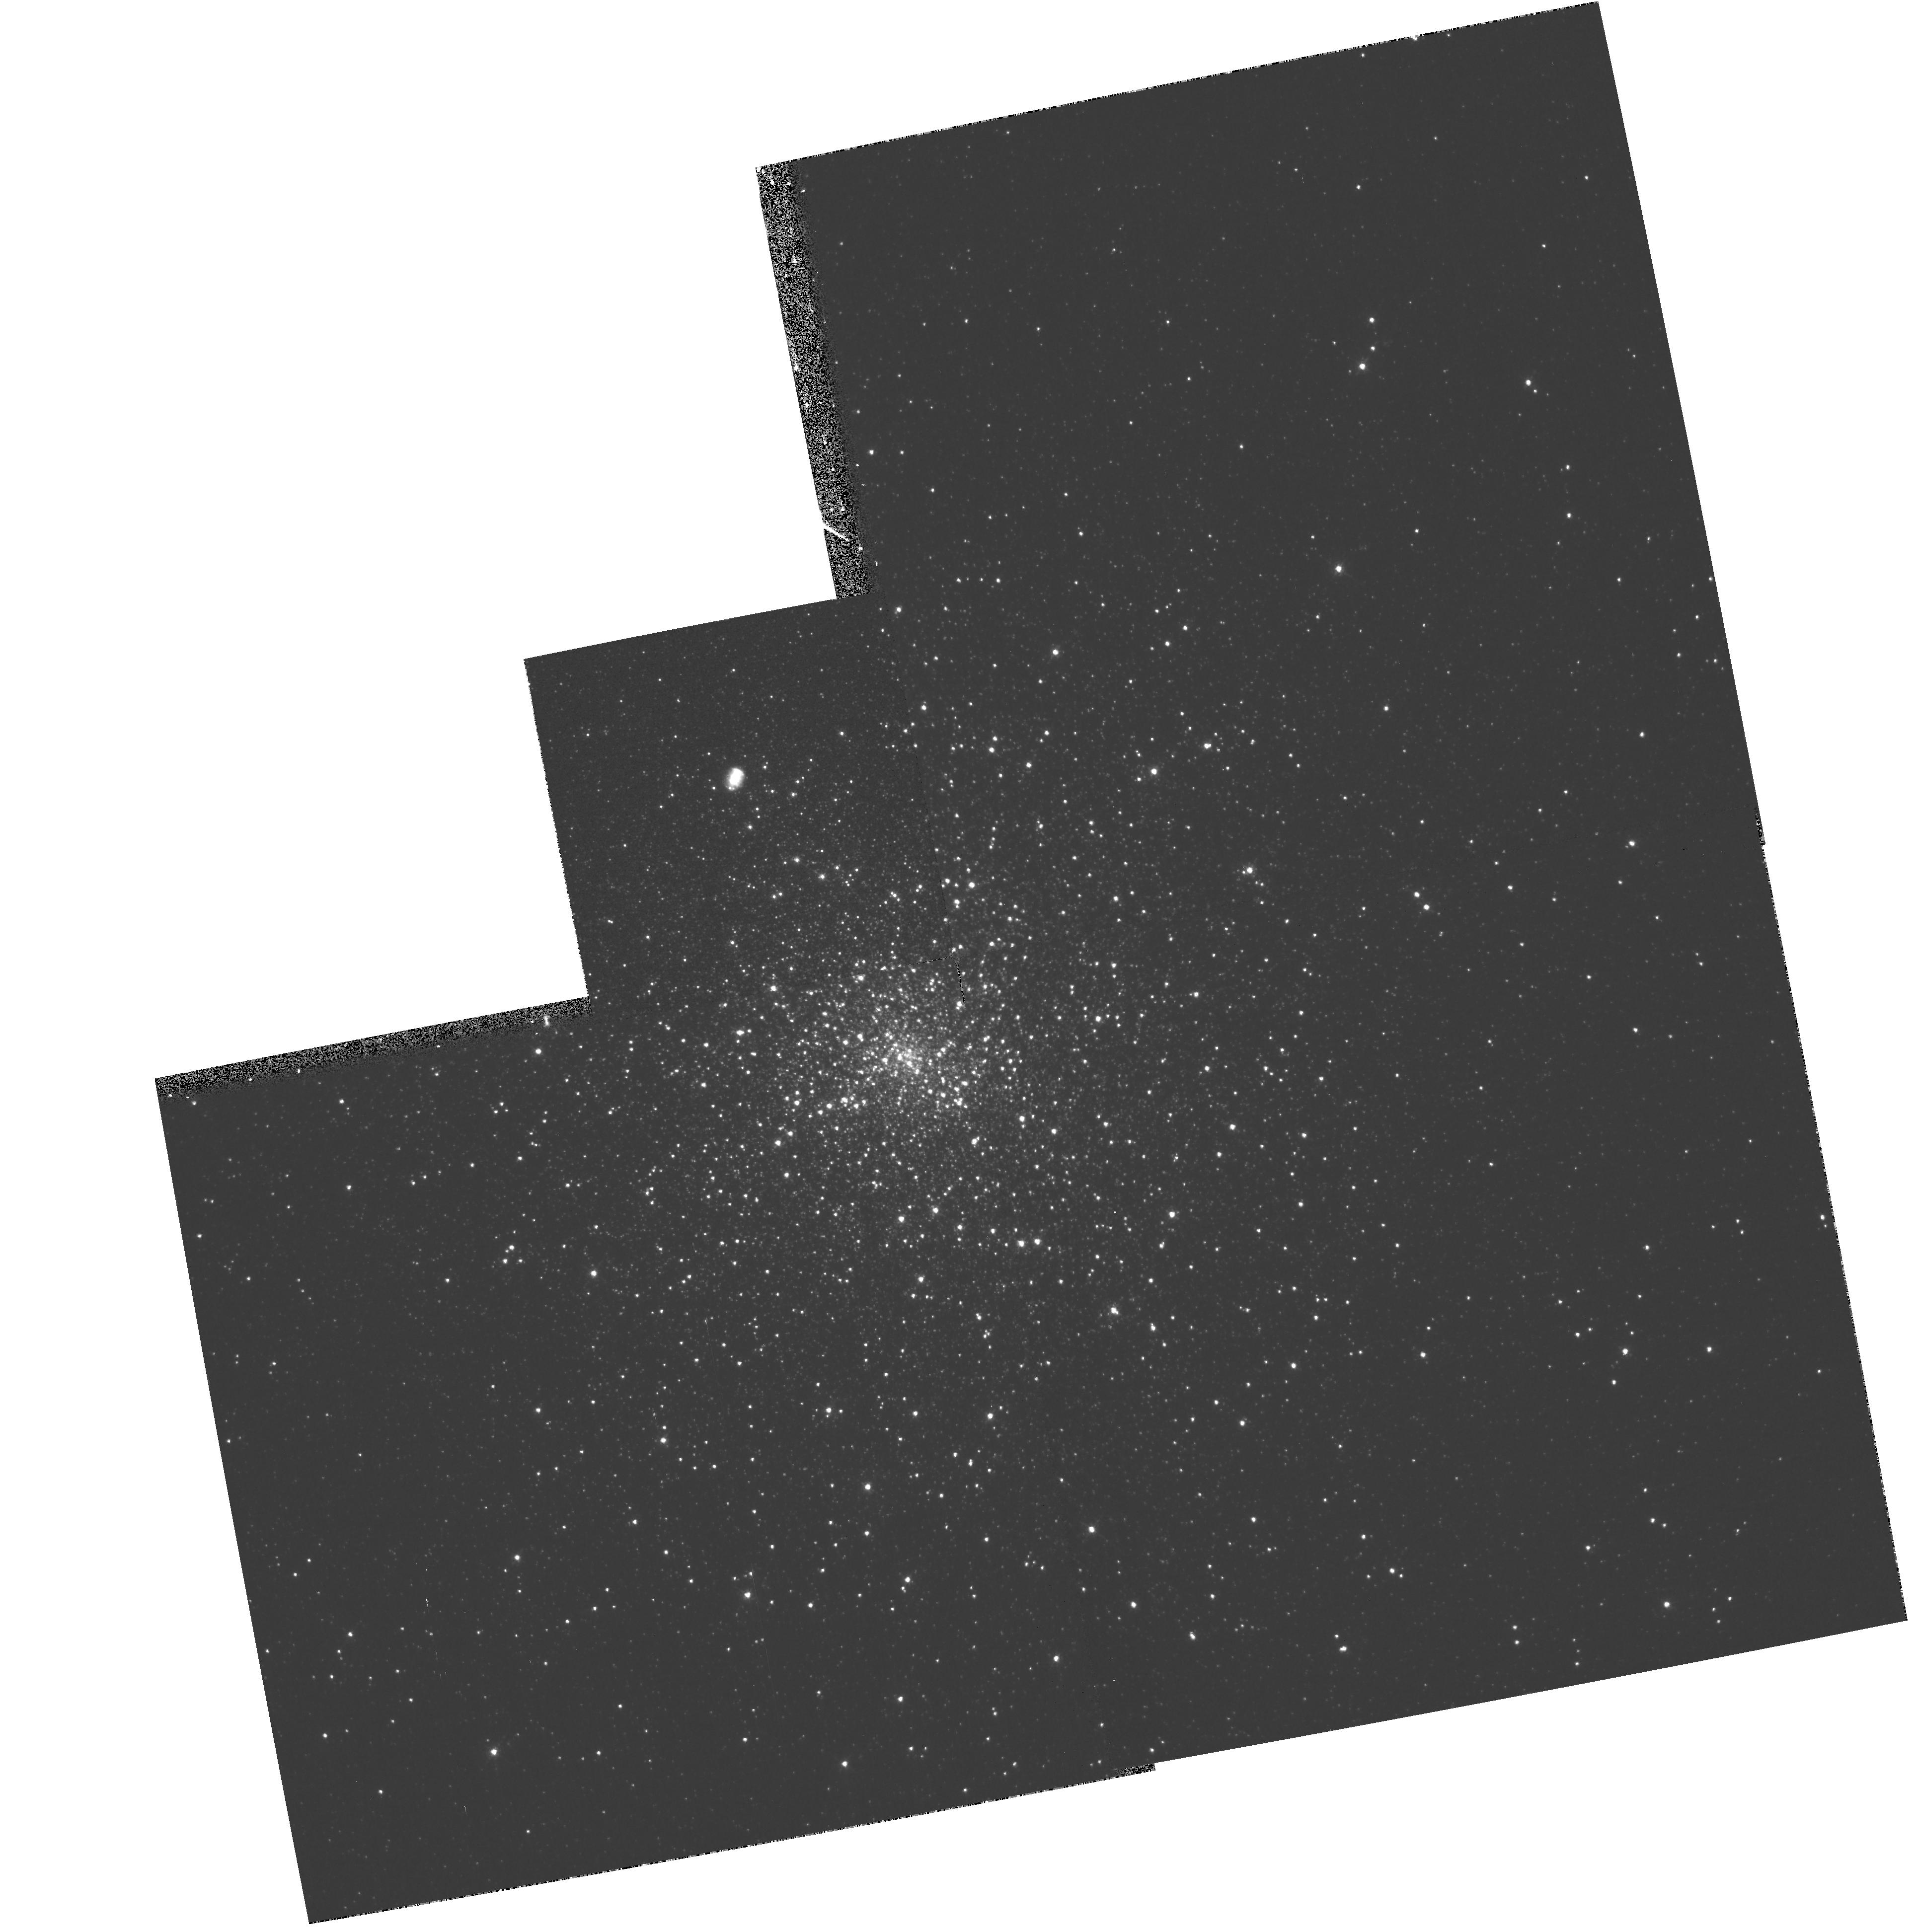
Target: K648. Instrument: WFPC2/PC. Filter: F502N. Exposure: 13 min. Observation ID: hst_6751_01_wfpc2_pc_f502n_u51f01

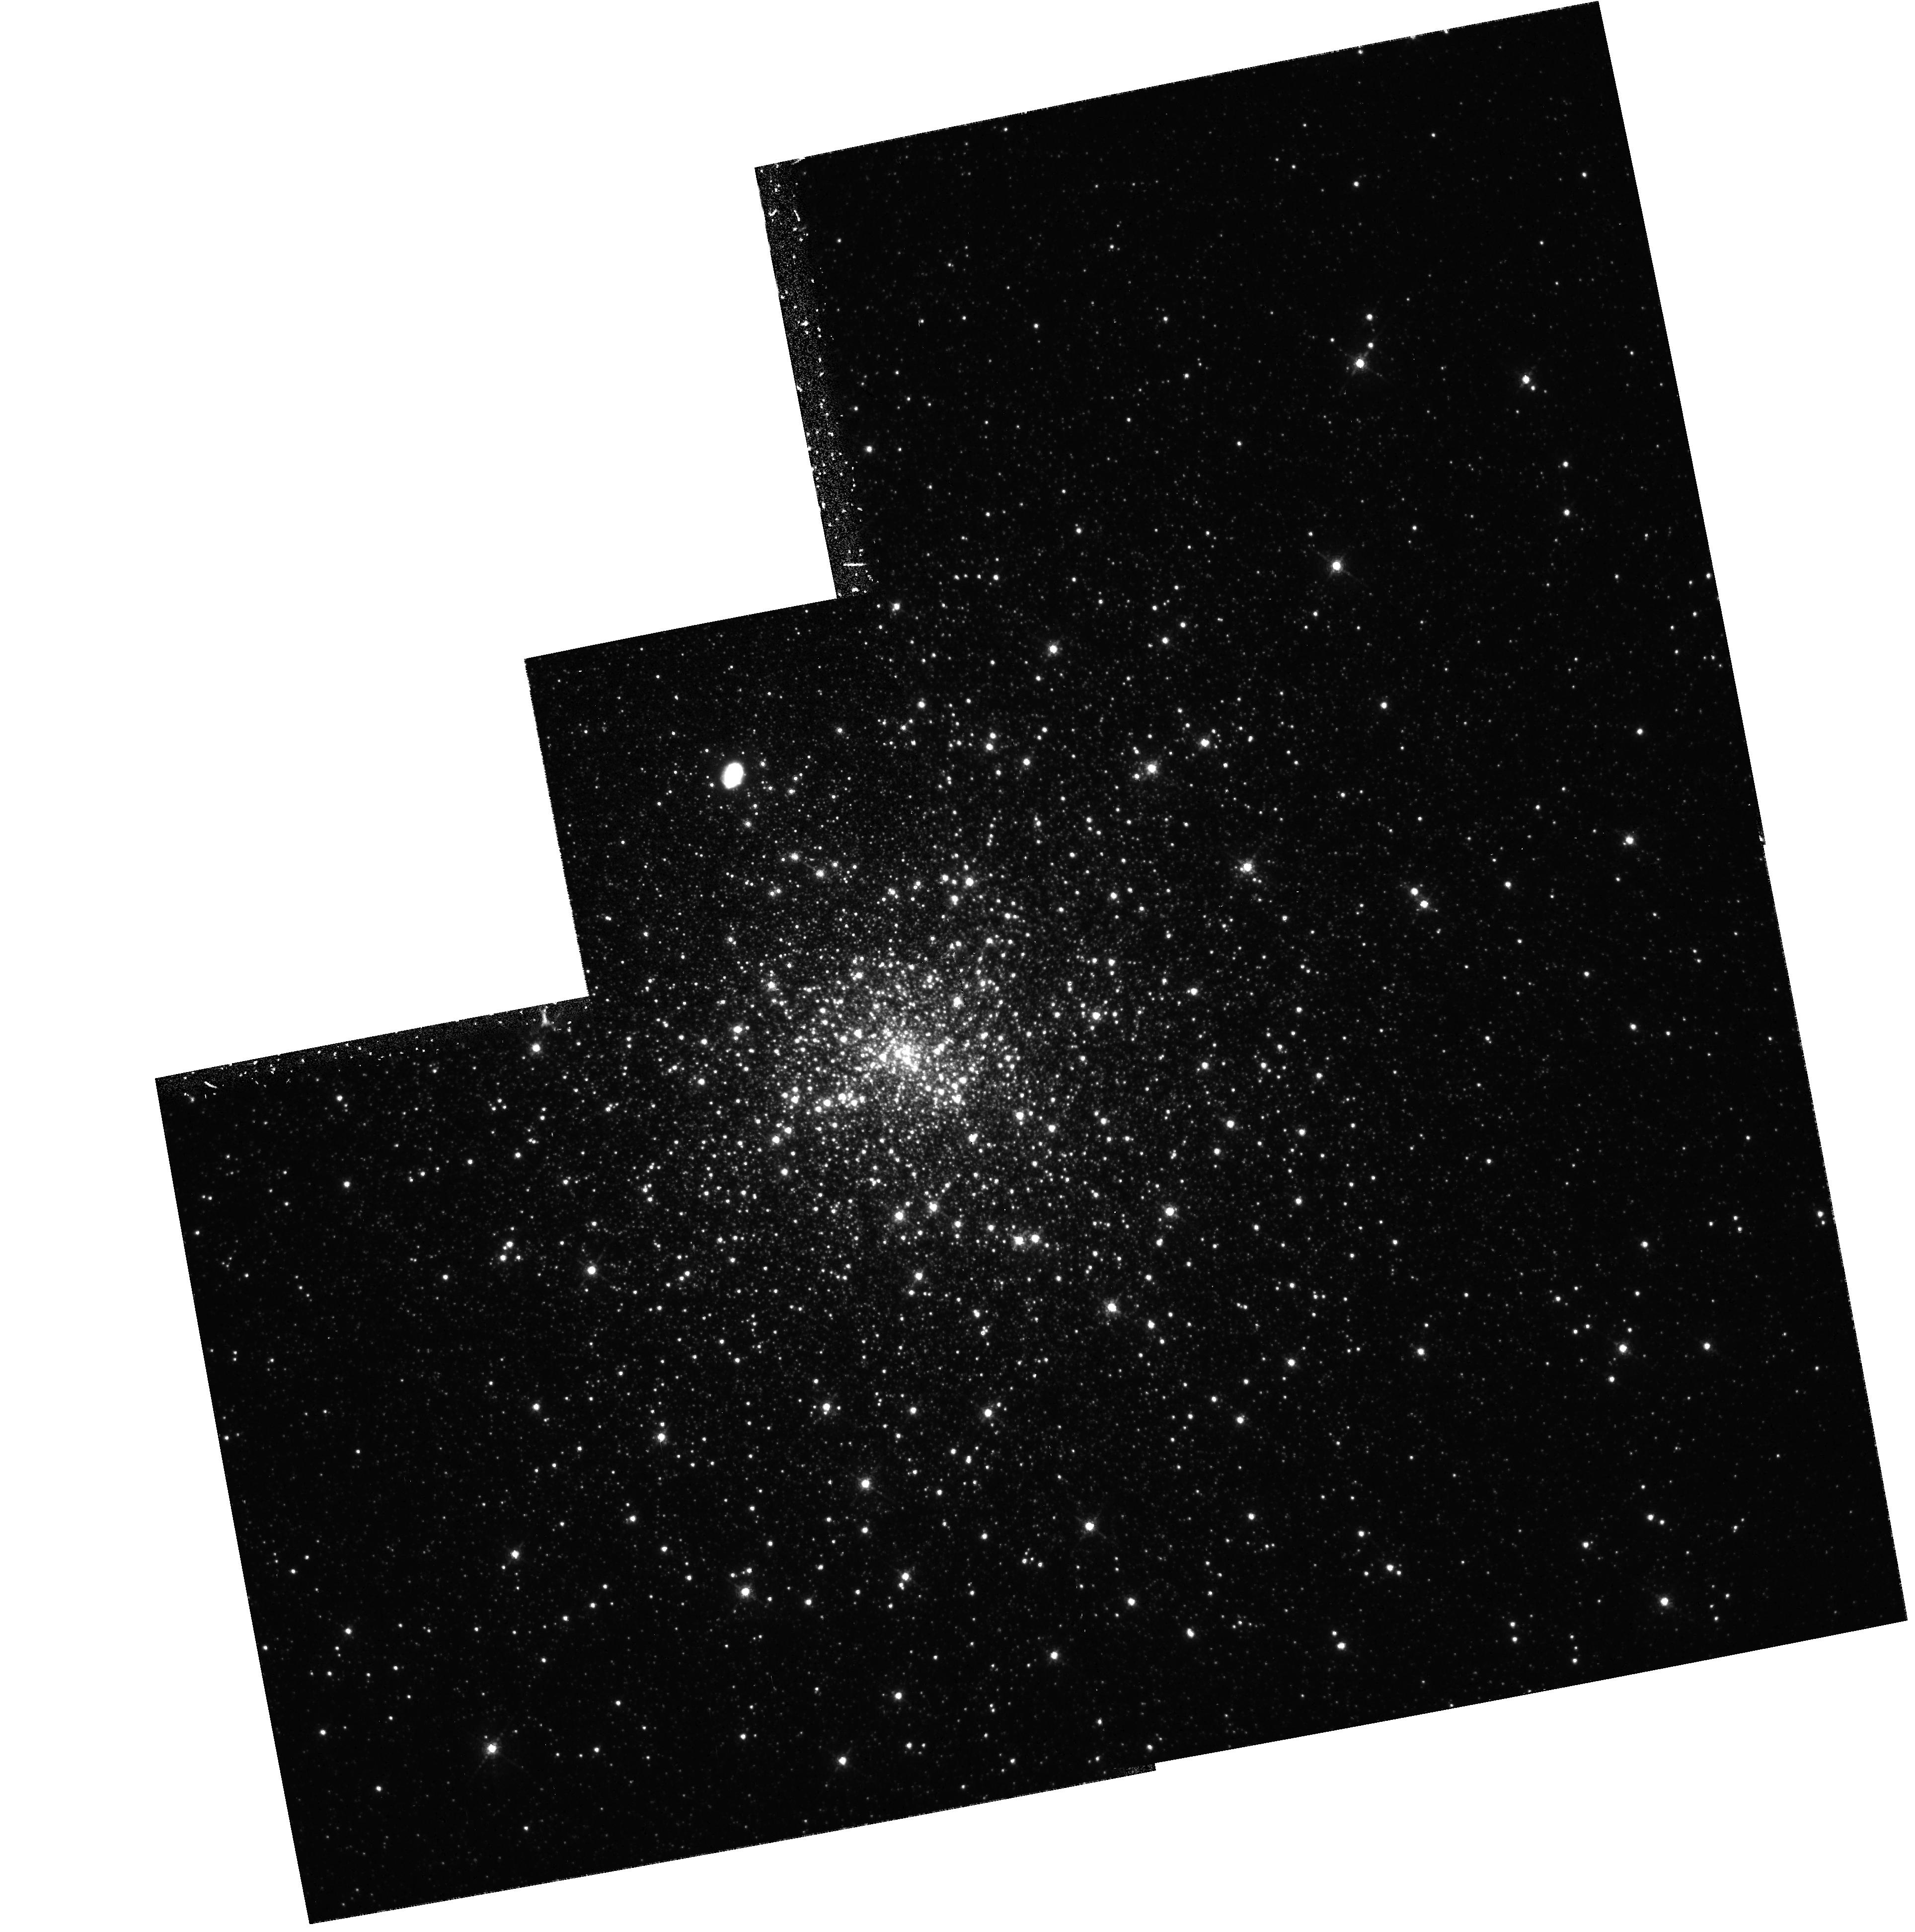
Target: K648. Instrument: WFPC2/PC. Filter: F656N. Exposure: 29 min. Observation ID: hst_6751_03_wfpc2_pc_f656n_u51f03

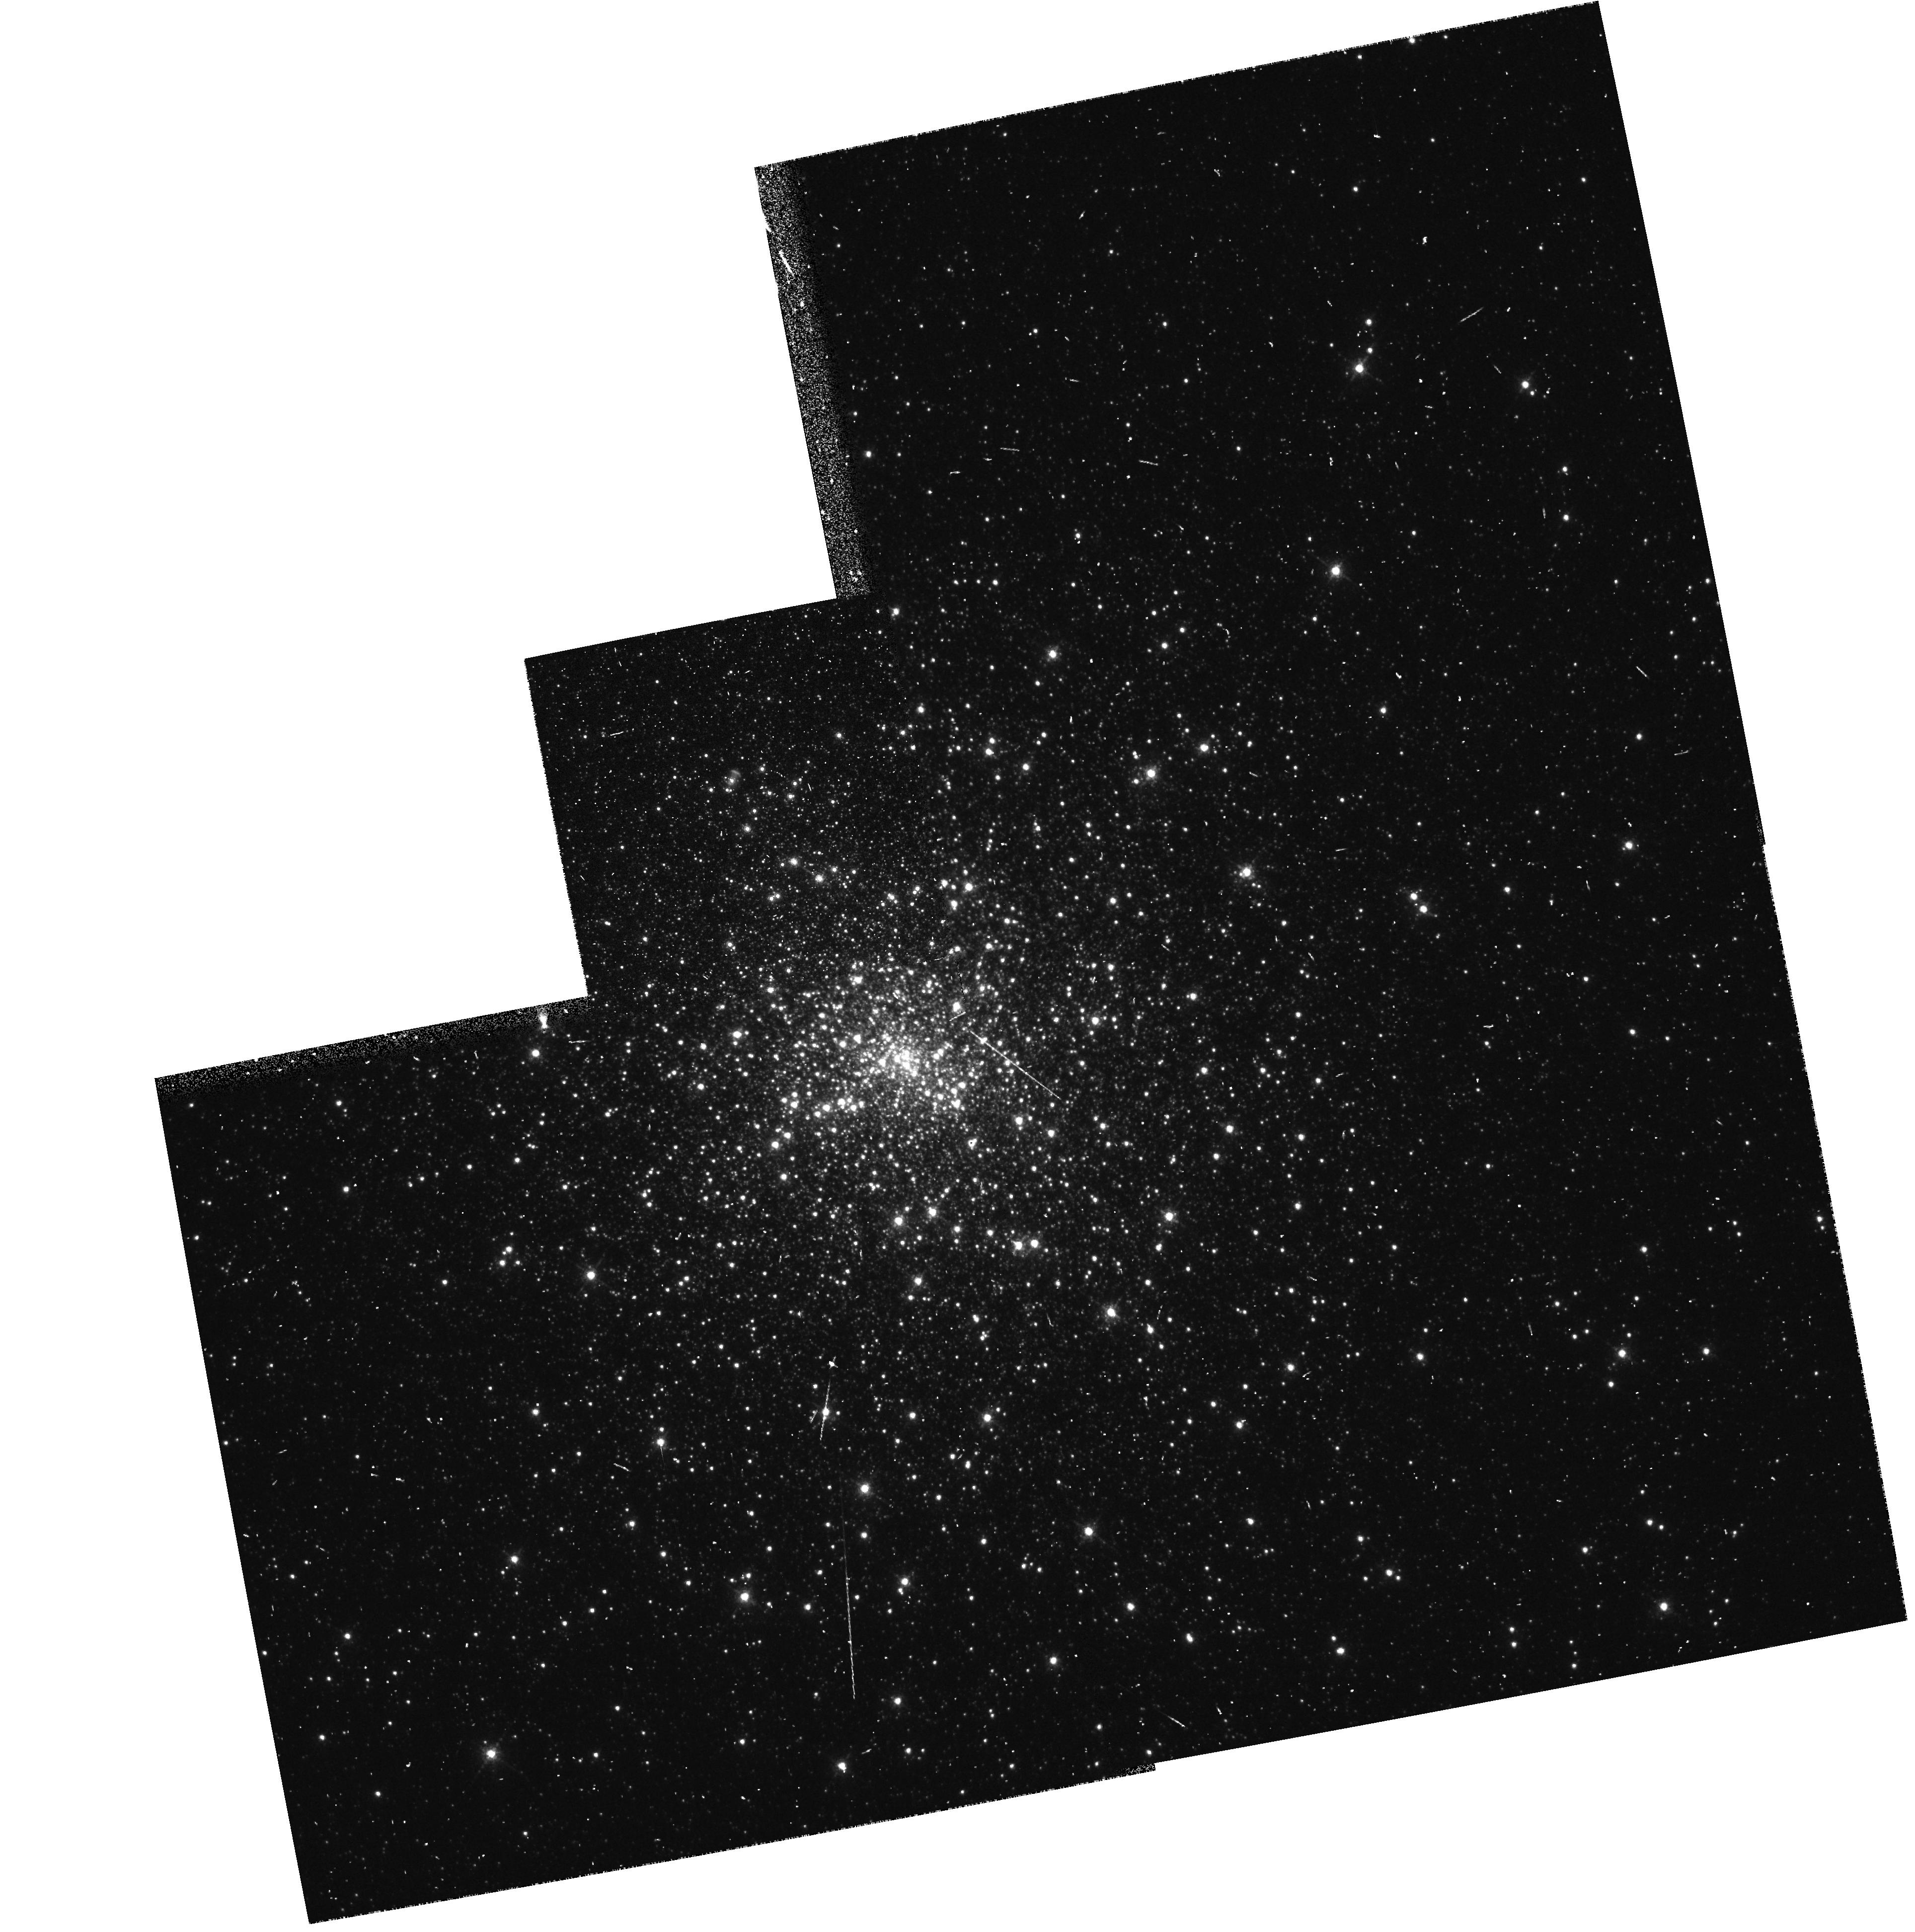
Target: K648. Instrument: WFPC2/PC. Filter: F658N. Exposure: 5 min. Observation ID: hst_6751_07_wfpc2_pc_f658n_u51f07

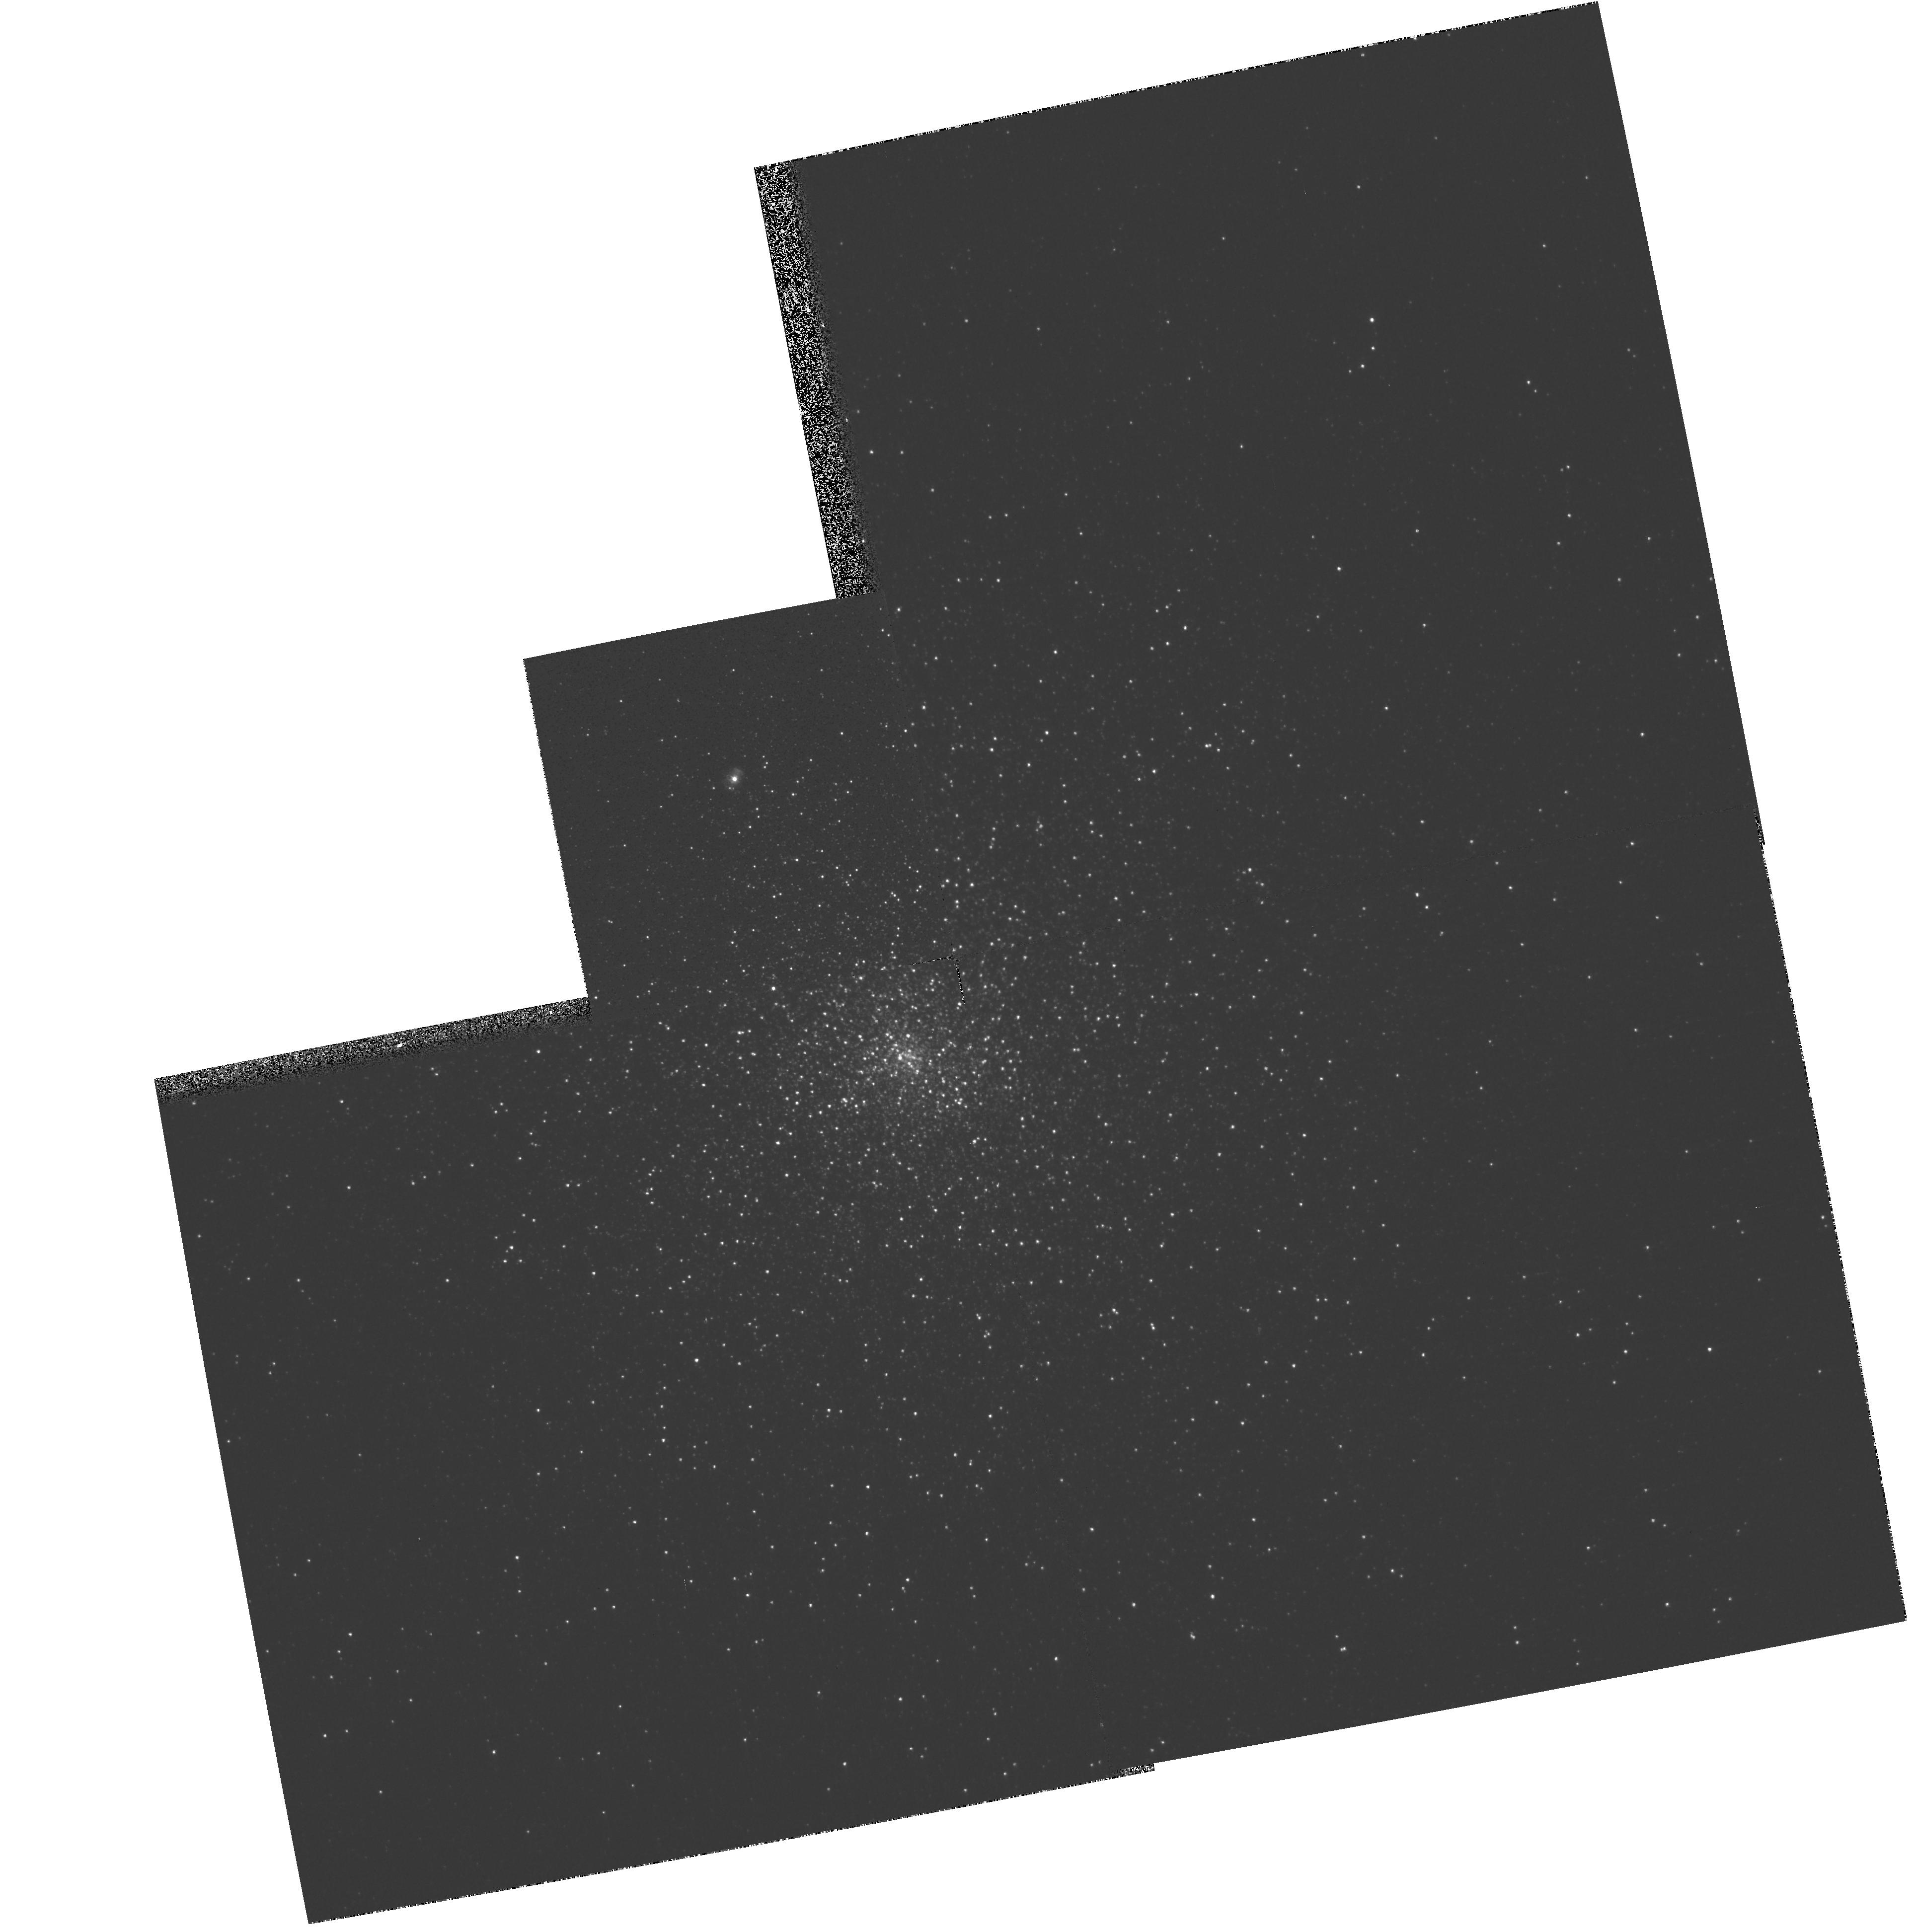
Target: K648. Instrument: WFPC2/PC. Filter: F336W. Exposure: 2 min. Observation ID: hst_6751_01_wfpc2_pc_f336w_u51f01

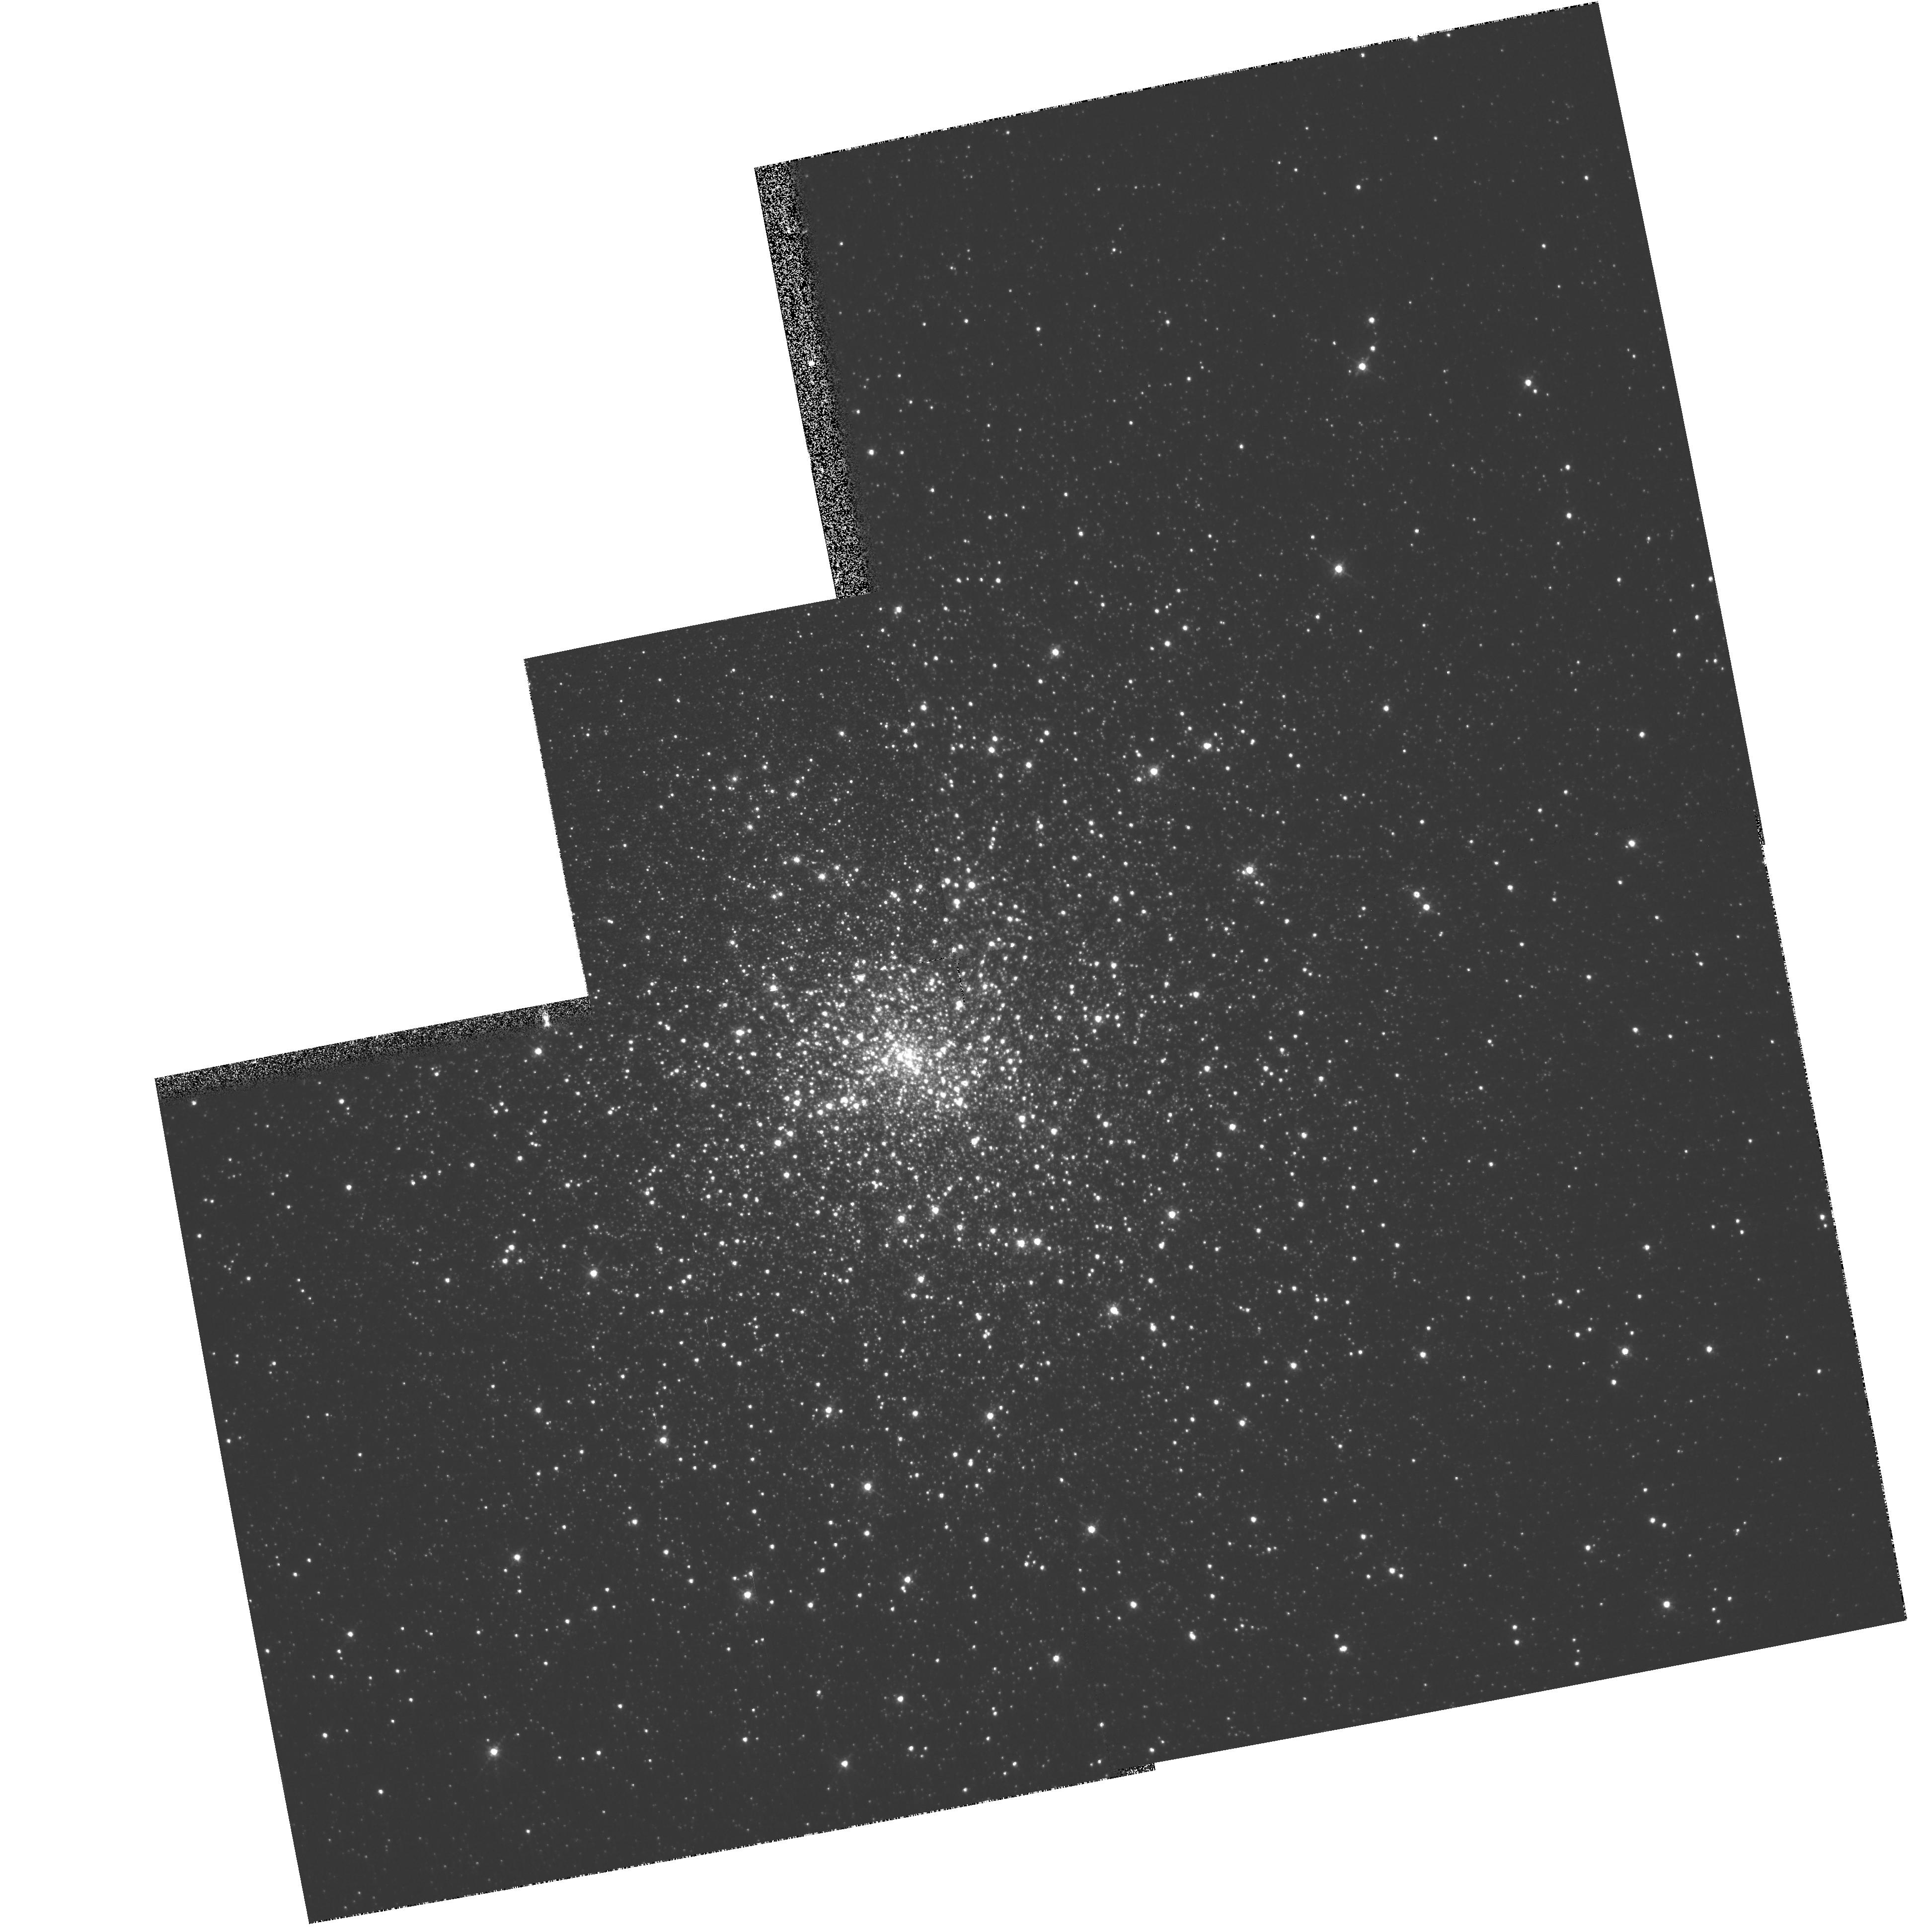
Target: K648. Instrument: WFPC2/PC. Filter: F547M. Exposure: 1 min. Observation ID: hst_6751_01_wfpc2_pc_f547m_u51f01

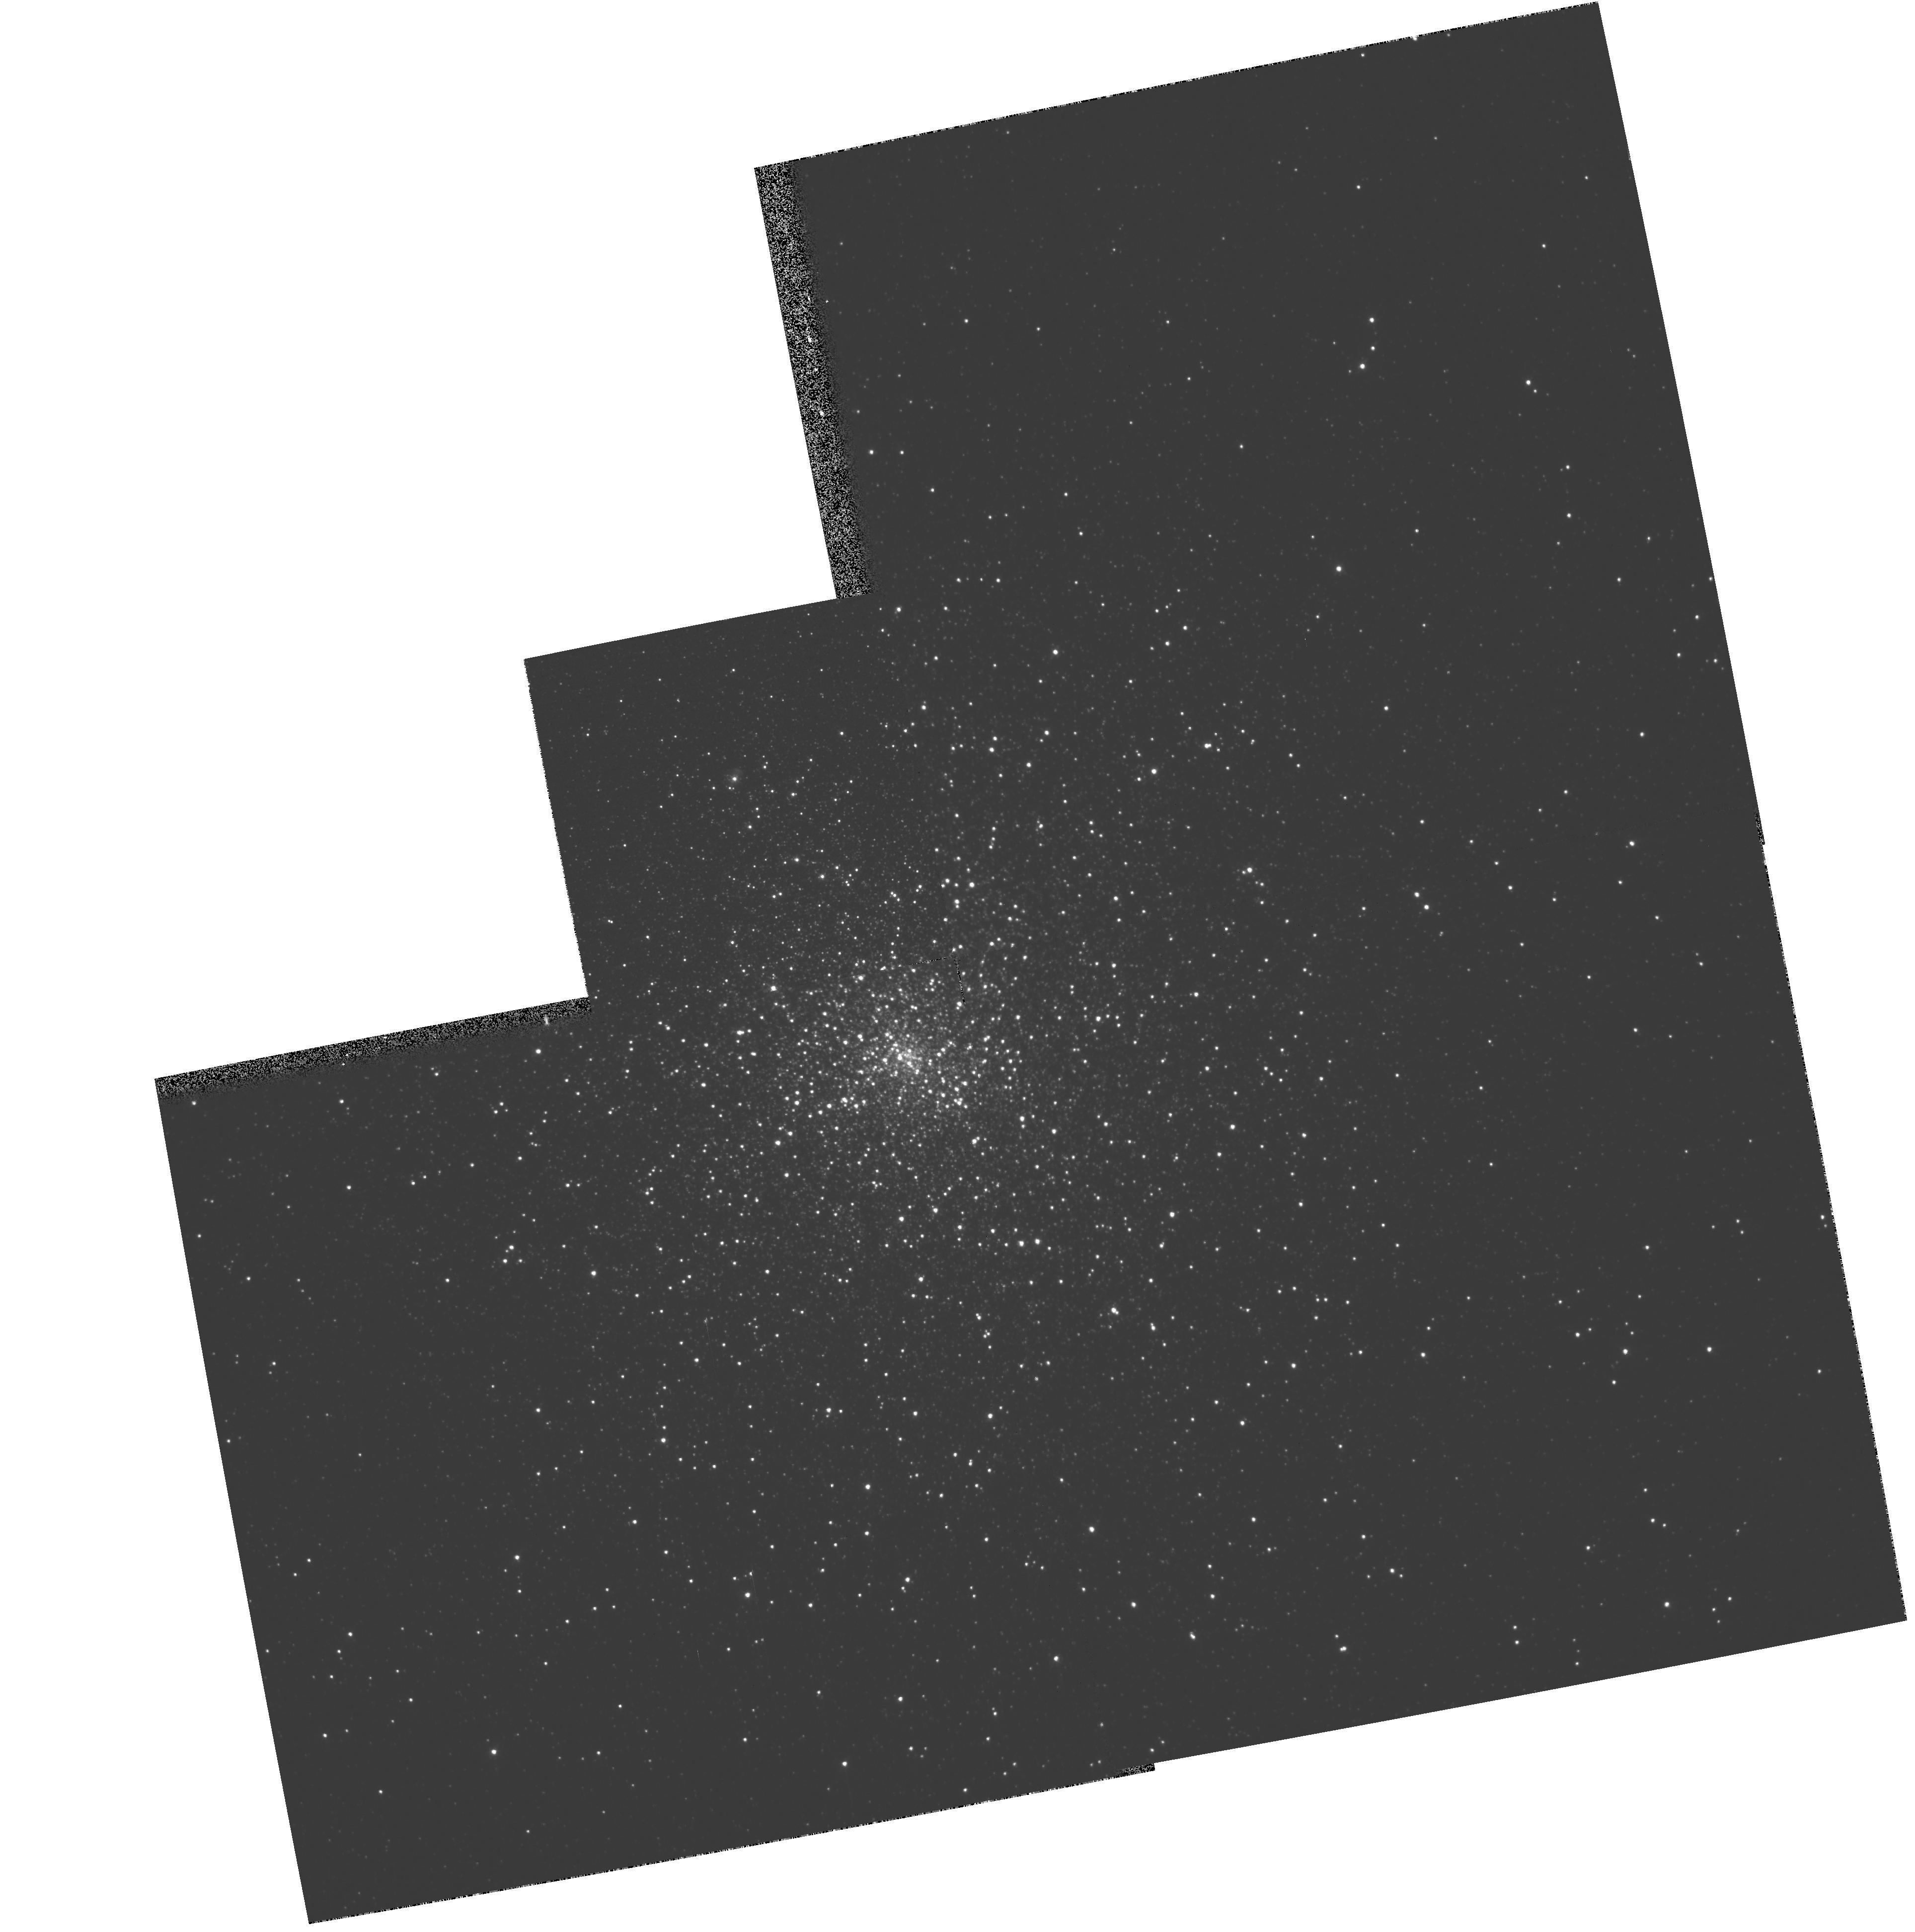
Target: K648. Instrument: WFPC2/PC. Filter: F439W. Exposure: 2 min. Observation ID: hst_6751_01_wfpc2_pc_f439w_u51f01

Is the Central Star of K 648 in M15 a Close Binary? (PI: Bond, Howard)

The planetary nebula K 648 is a member of the globular cluster M15, and is one of only three PNe known in Galactic globular clusters. Pre-repair HST images reveal that the nebula is strongly elliptical in shape, and shows blobs on either side of the central star, similar to those seen around PNe in the field that contain close-binary nuclei. Moreover, our study of archival frames of M15 suggests that the central star of K 648 may be variable. We propose to obtain a series of WFPC2 images of K 648 in U, B, V, and I, in order to ascertain whether the central star is a close binary, and if so to determine its period and analyze its light curve. Close-binary central stars in PNe provide the most direct evidence for common-envelope (CE) evolution. Determination of the binary system parameters in a globular cluster, where we know the age, distance, and progenitor masses, would provide completely unique constraints on CE physics. The observations, if successful, would establish the existence of the first pre-cataclysmic binary in a globular cluster, and would shed light on the current problem that recent HST observations are revealing fewer cataclysmic variables in globular clusters than expected from dynamical capture processes.